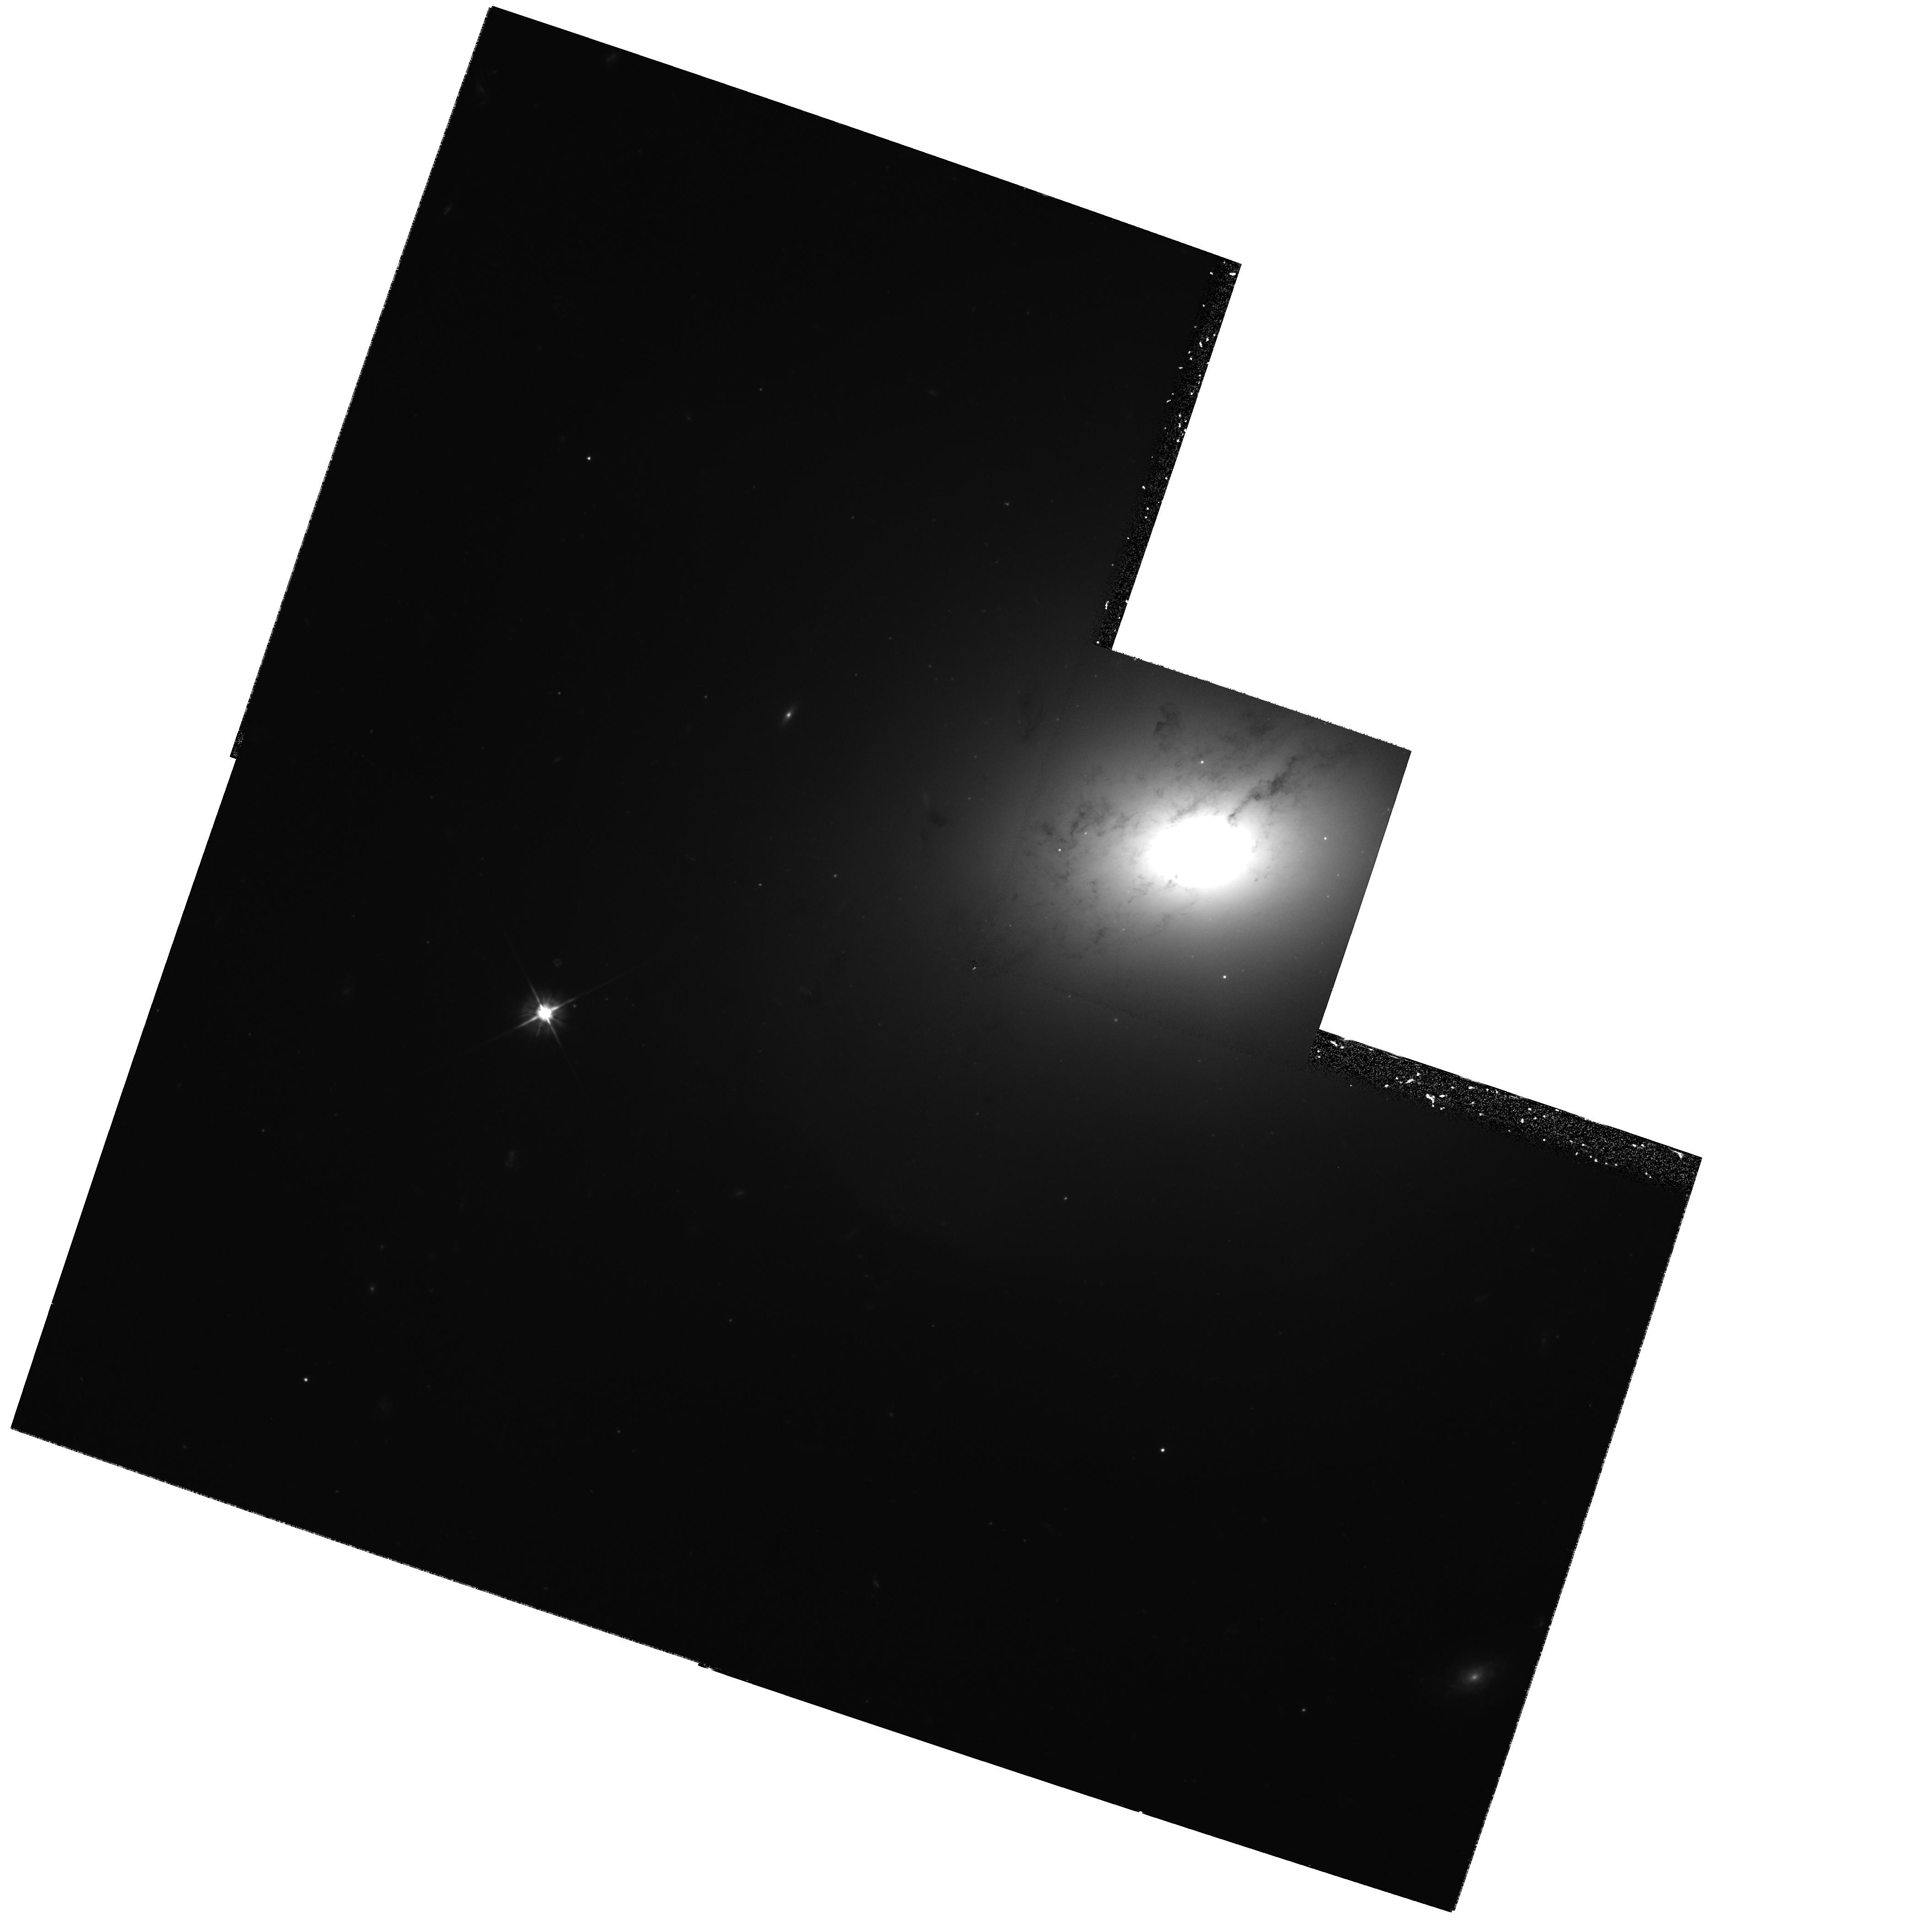
Target: NGC5018
Instrument: WFPC2/PC
Filter: F555W
Exposure: 1.2 h
Observation ID: hst_7468_04_wfpc2_pc_f555w_u57104

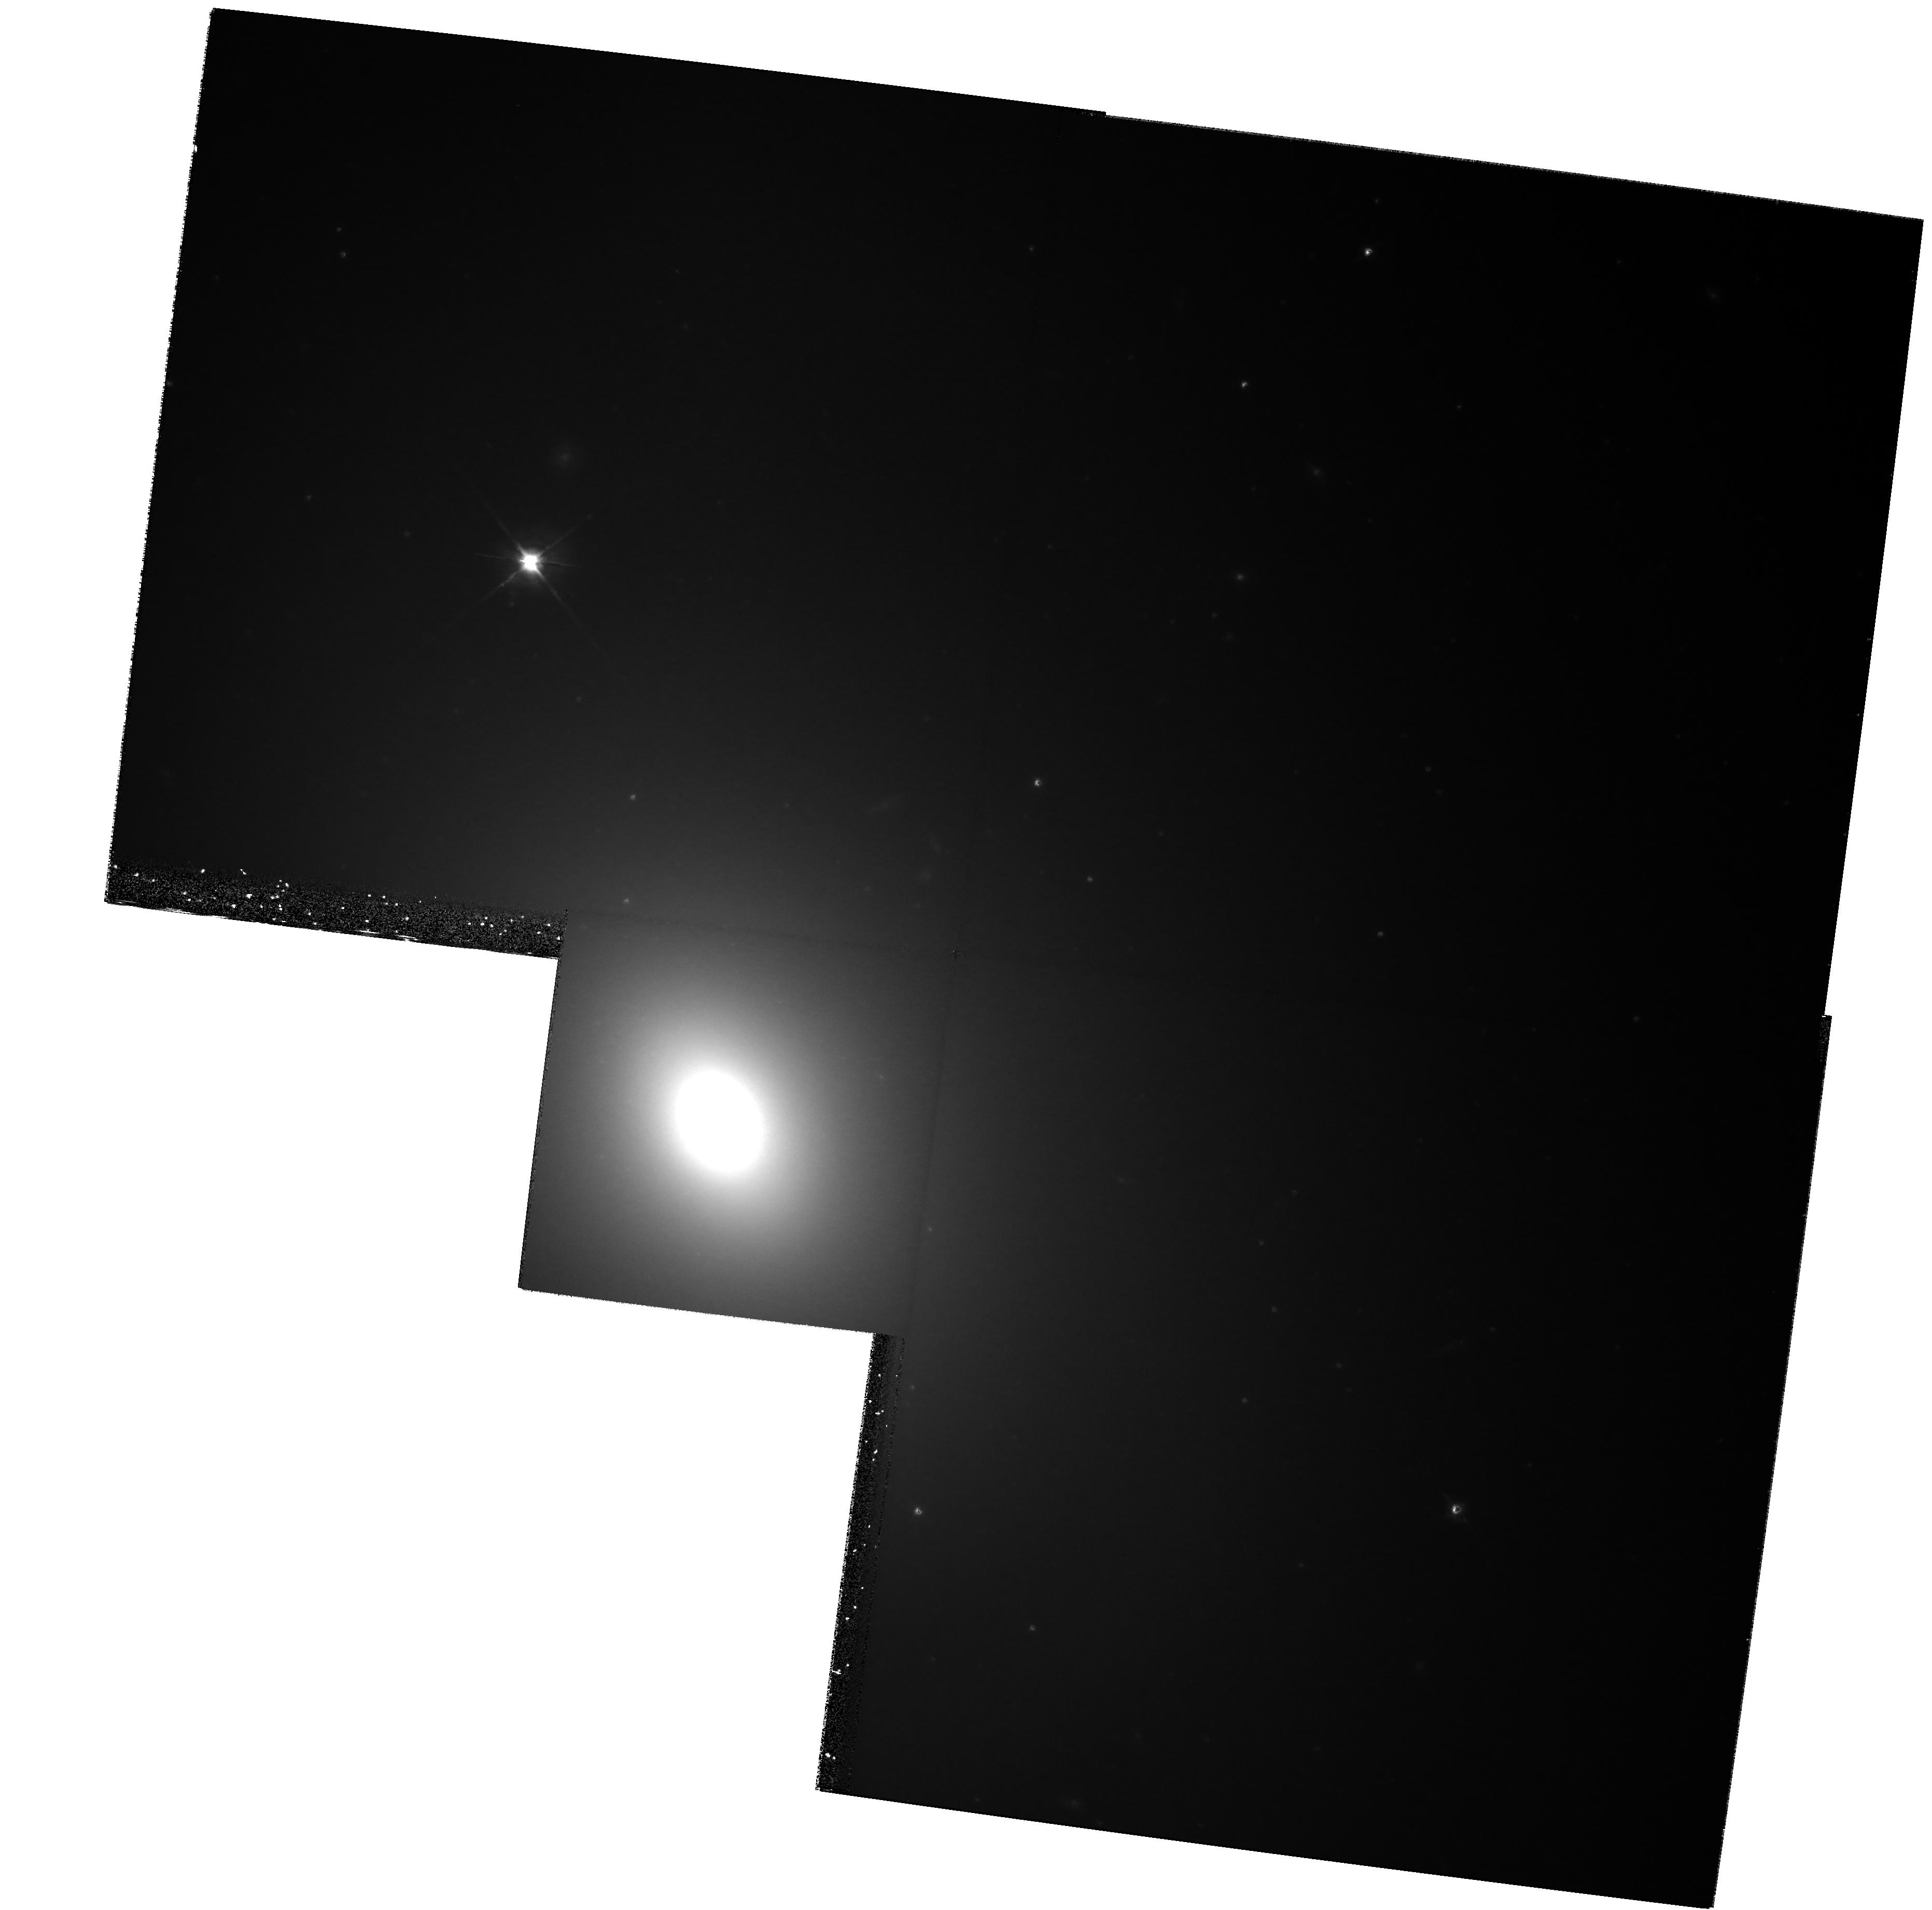
Target: NGC4382
Instrument: WFPC2/PC
Filter: F814W
Exposure: 54 min
Observation ID: hst_7468_03_wfpc2_pc_f814w_u57103

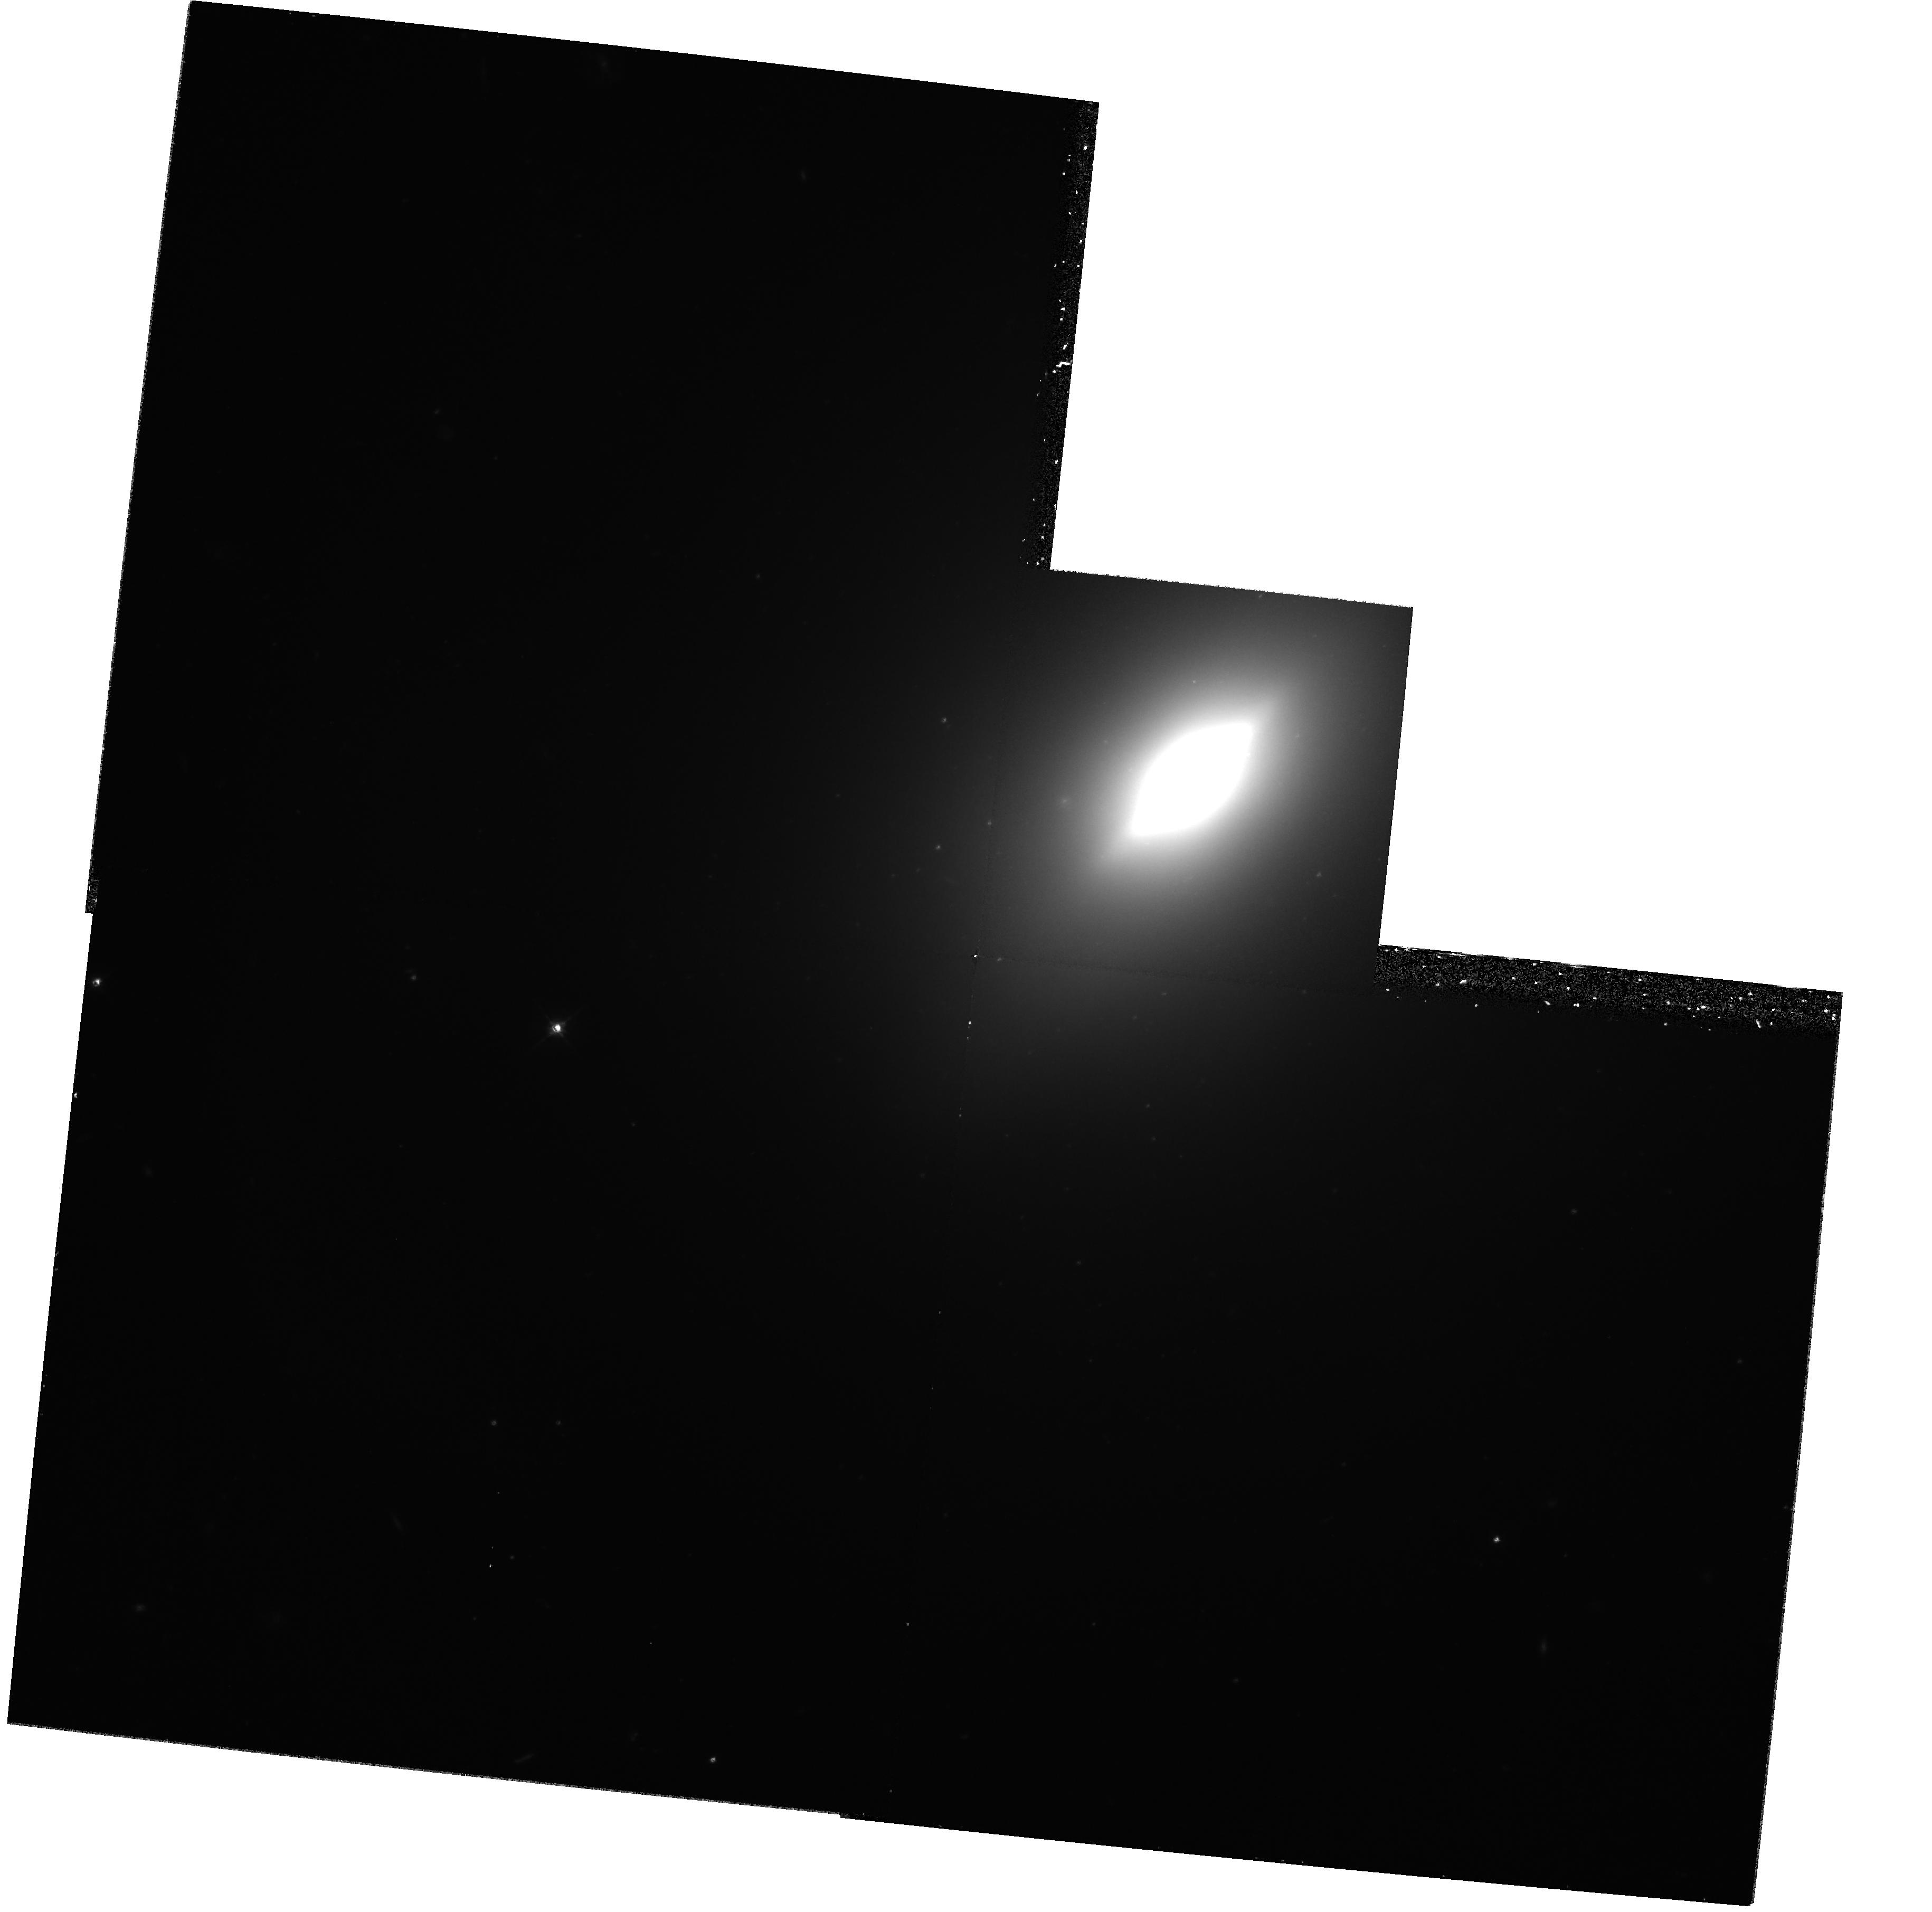
Target: NGC3610
Instrument: WFPC2/PC
Filter: F555W
Exposure: 1.3 h
Observation ID: hst_7468_02_wfpc2_pc_f555w_u57102

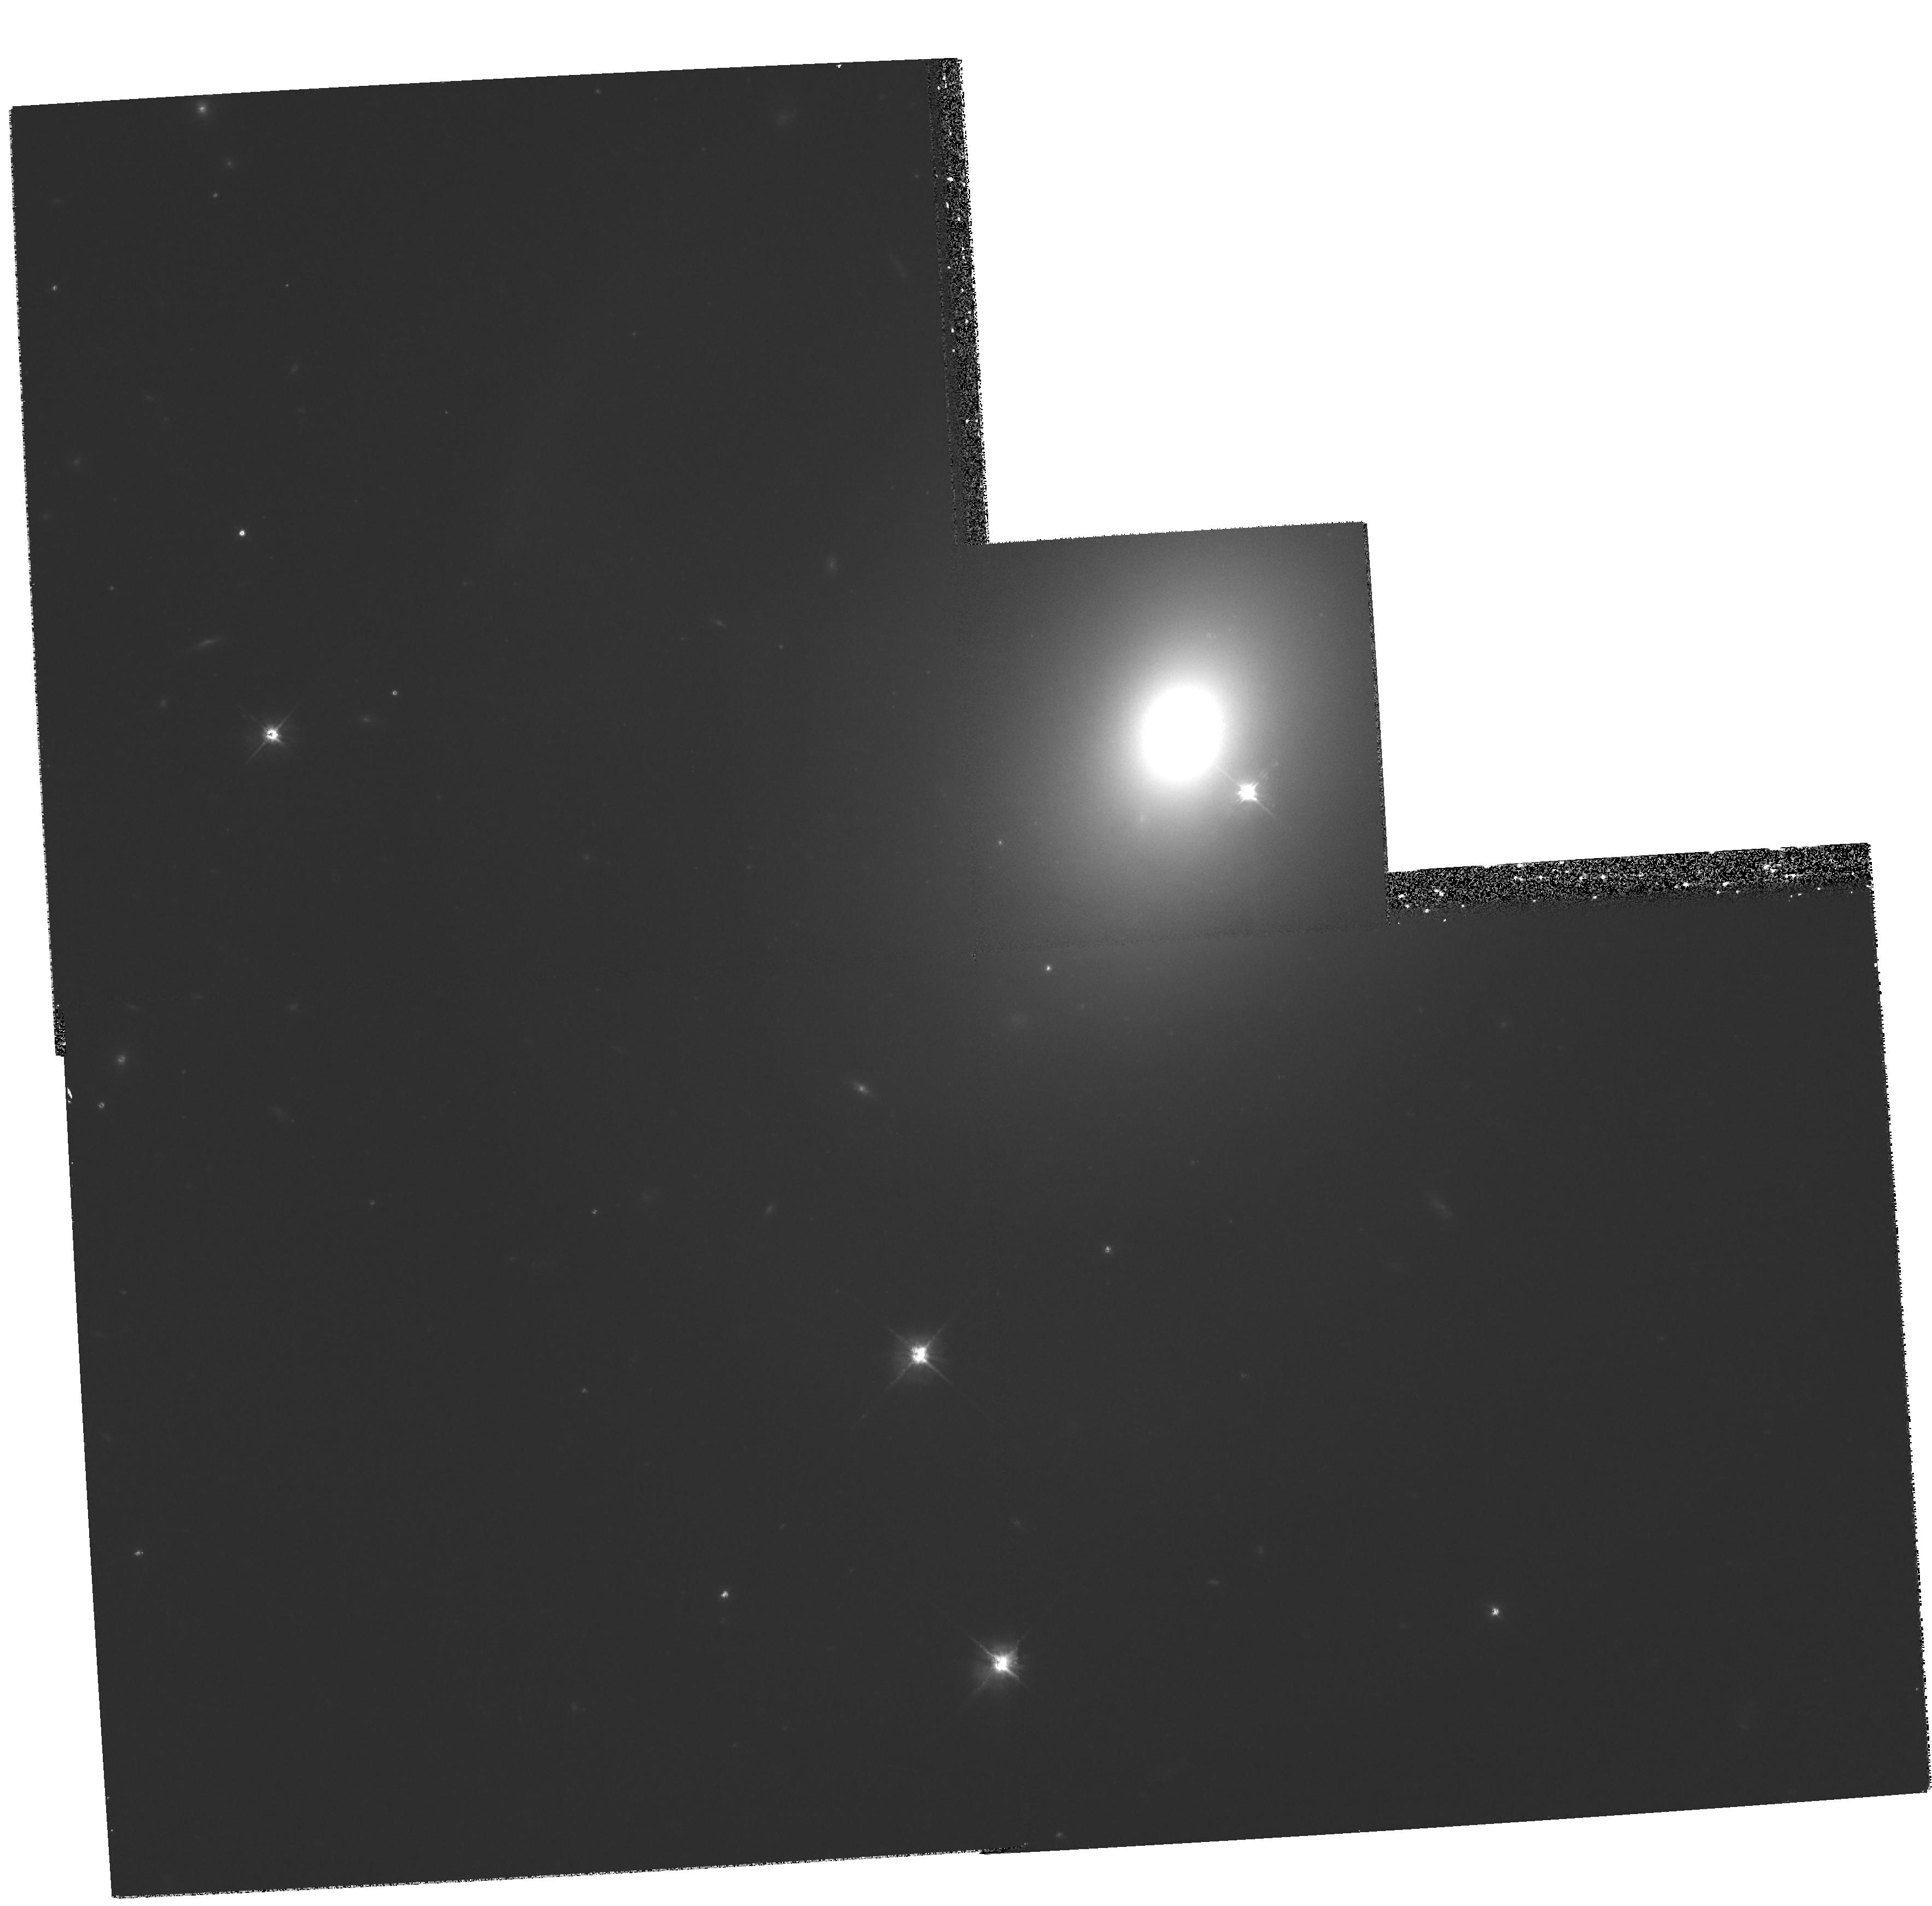
Target: NGC2865
Instrument: WFPC2/PC
Filter: F555W
Exposure: 48 min
Observation ID: hst_7468_01_wfpc2_pc_f555w_u57101

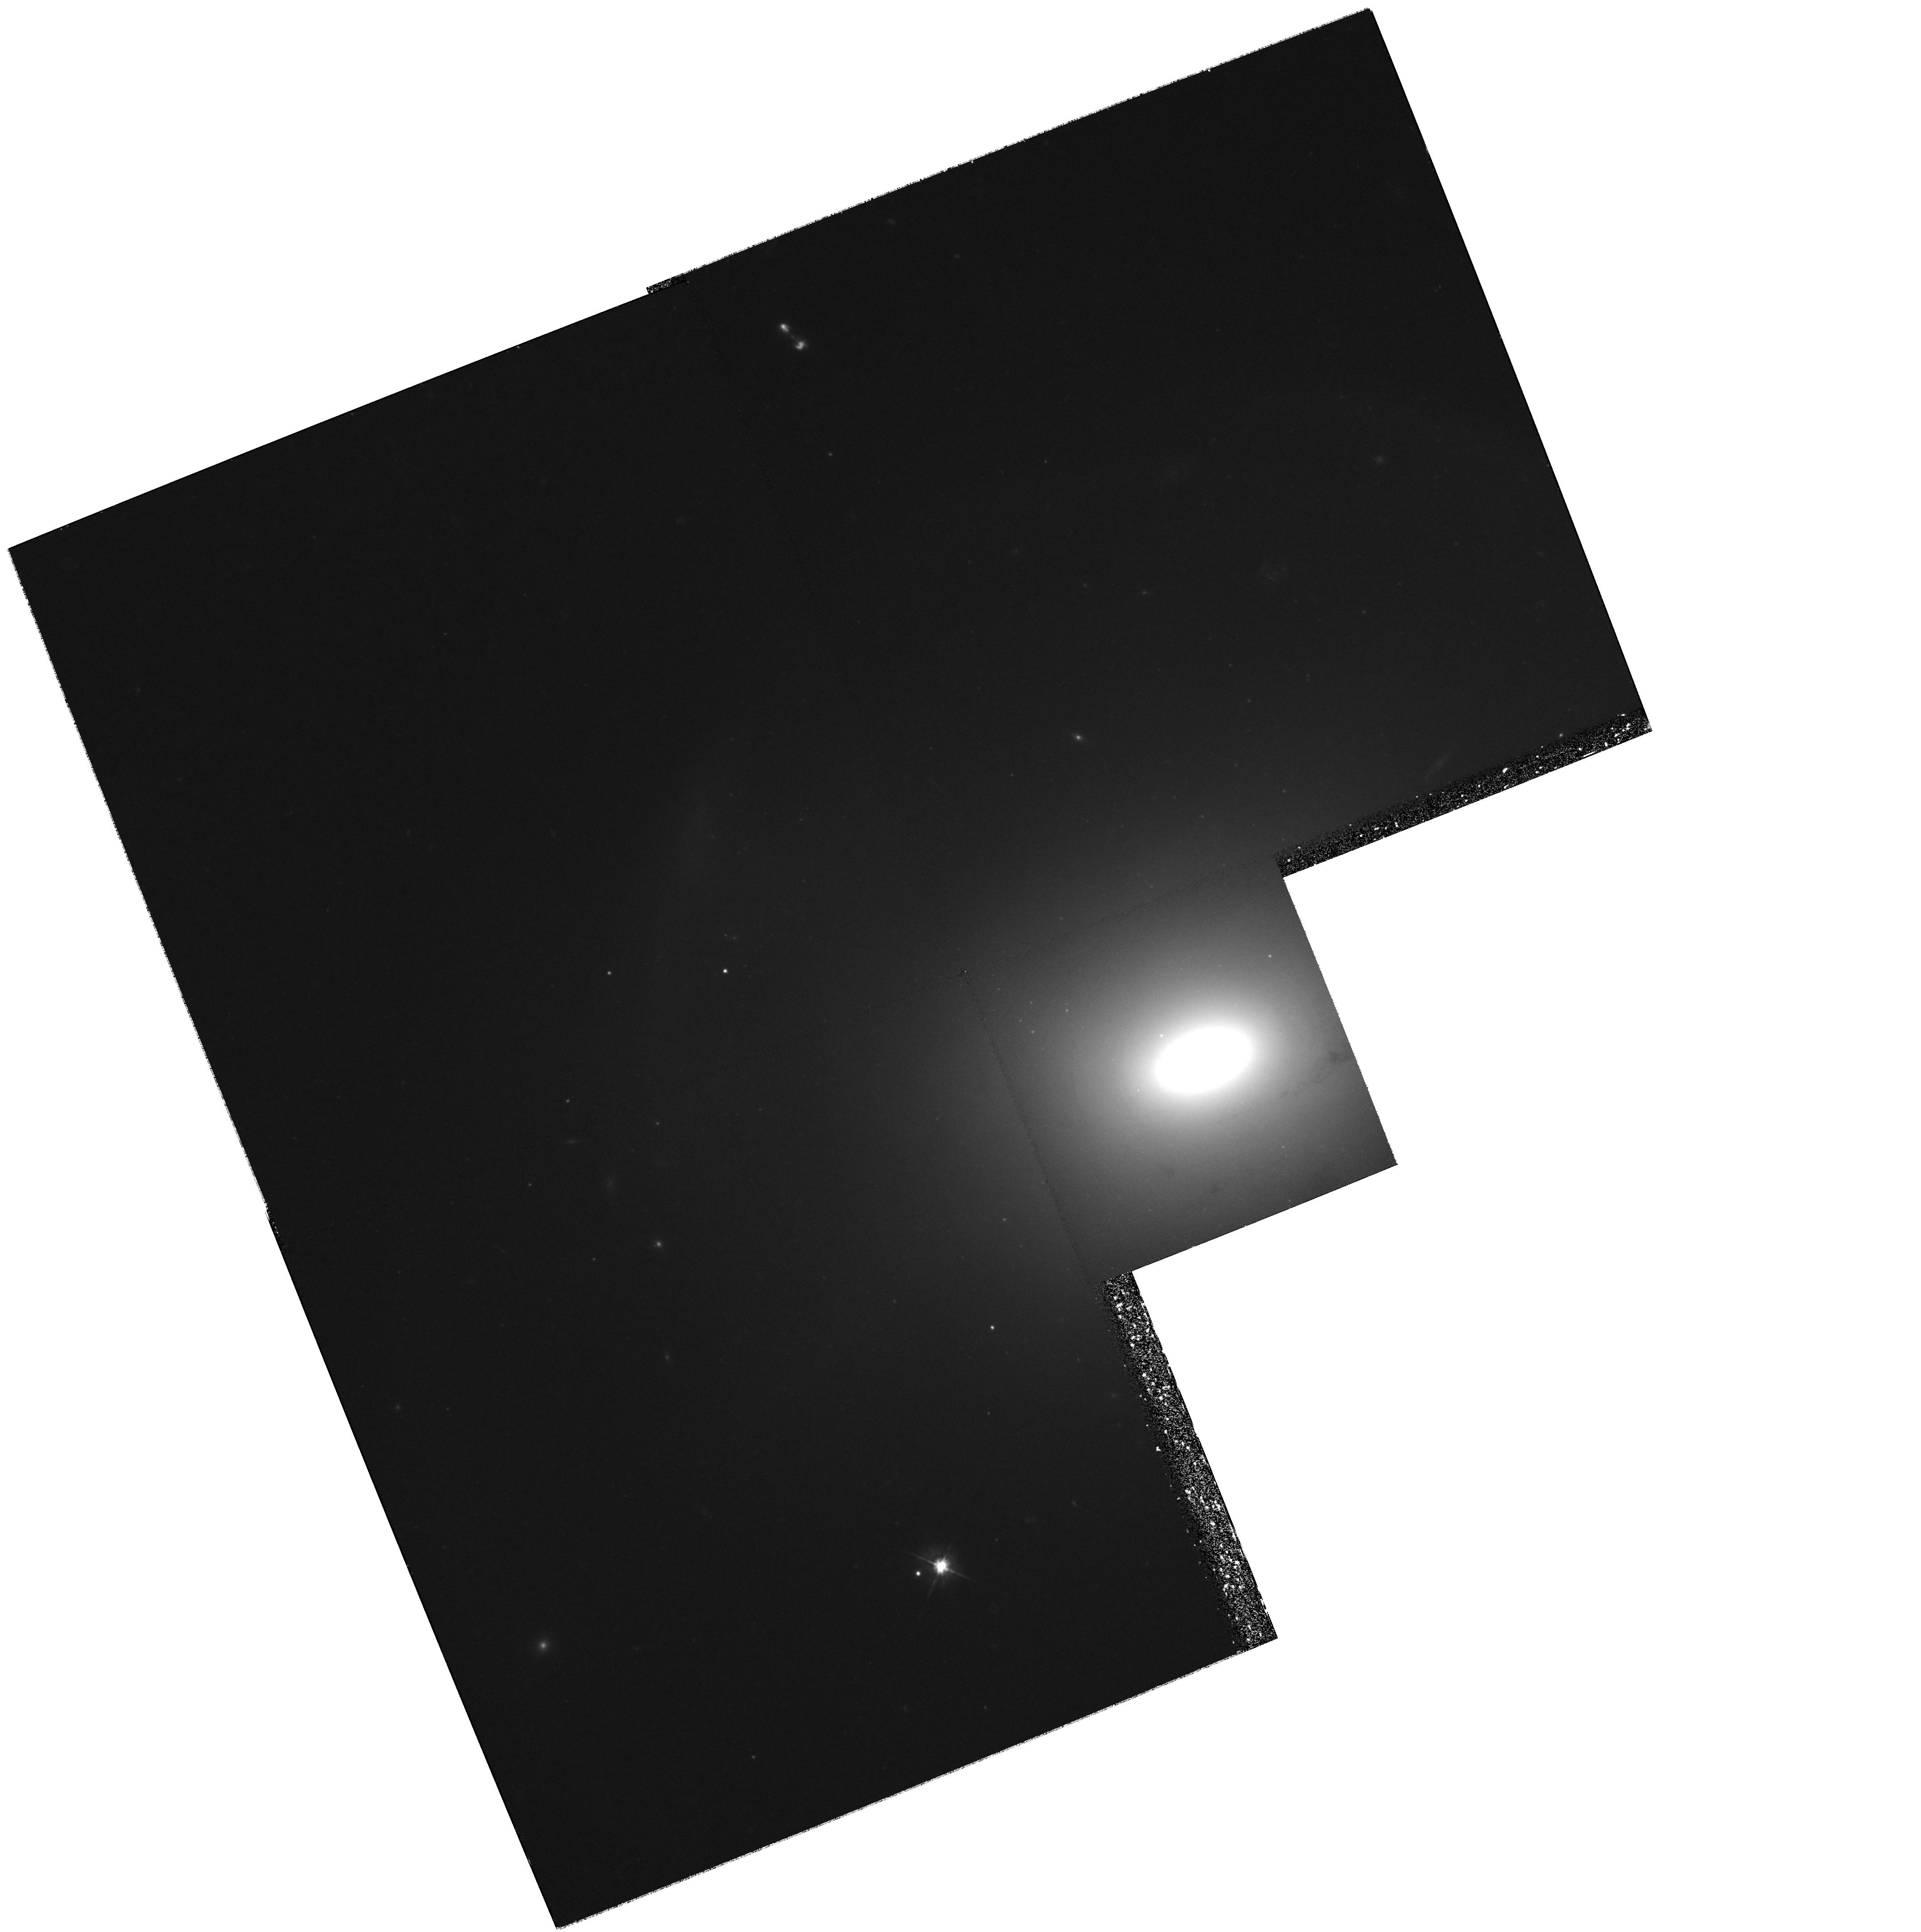
Target: NGC7585
Instrument: WFPC2/PC
Filter: F555W
Exposure: 1.2 h
Observation ID: hst_7468_05_wfpc2_pc_f555w_u57105

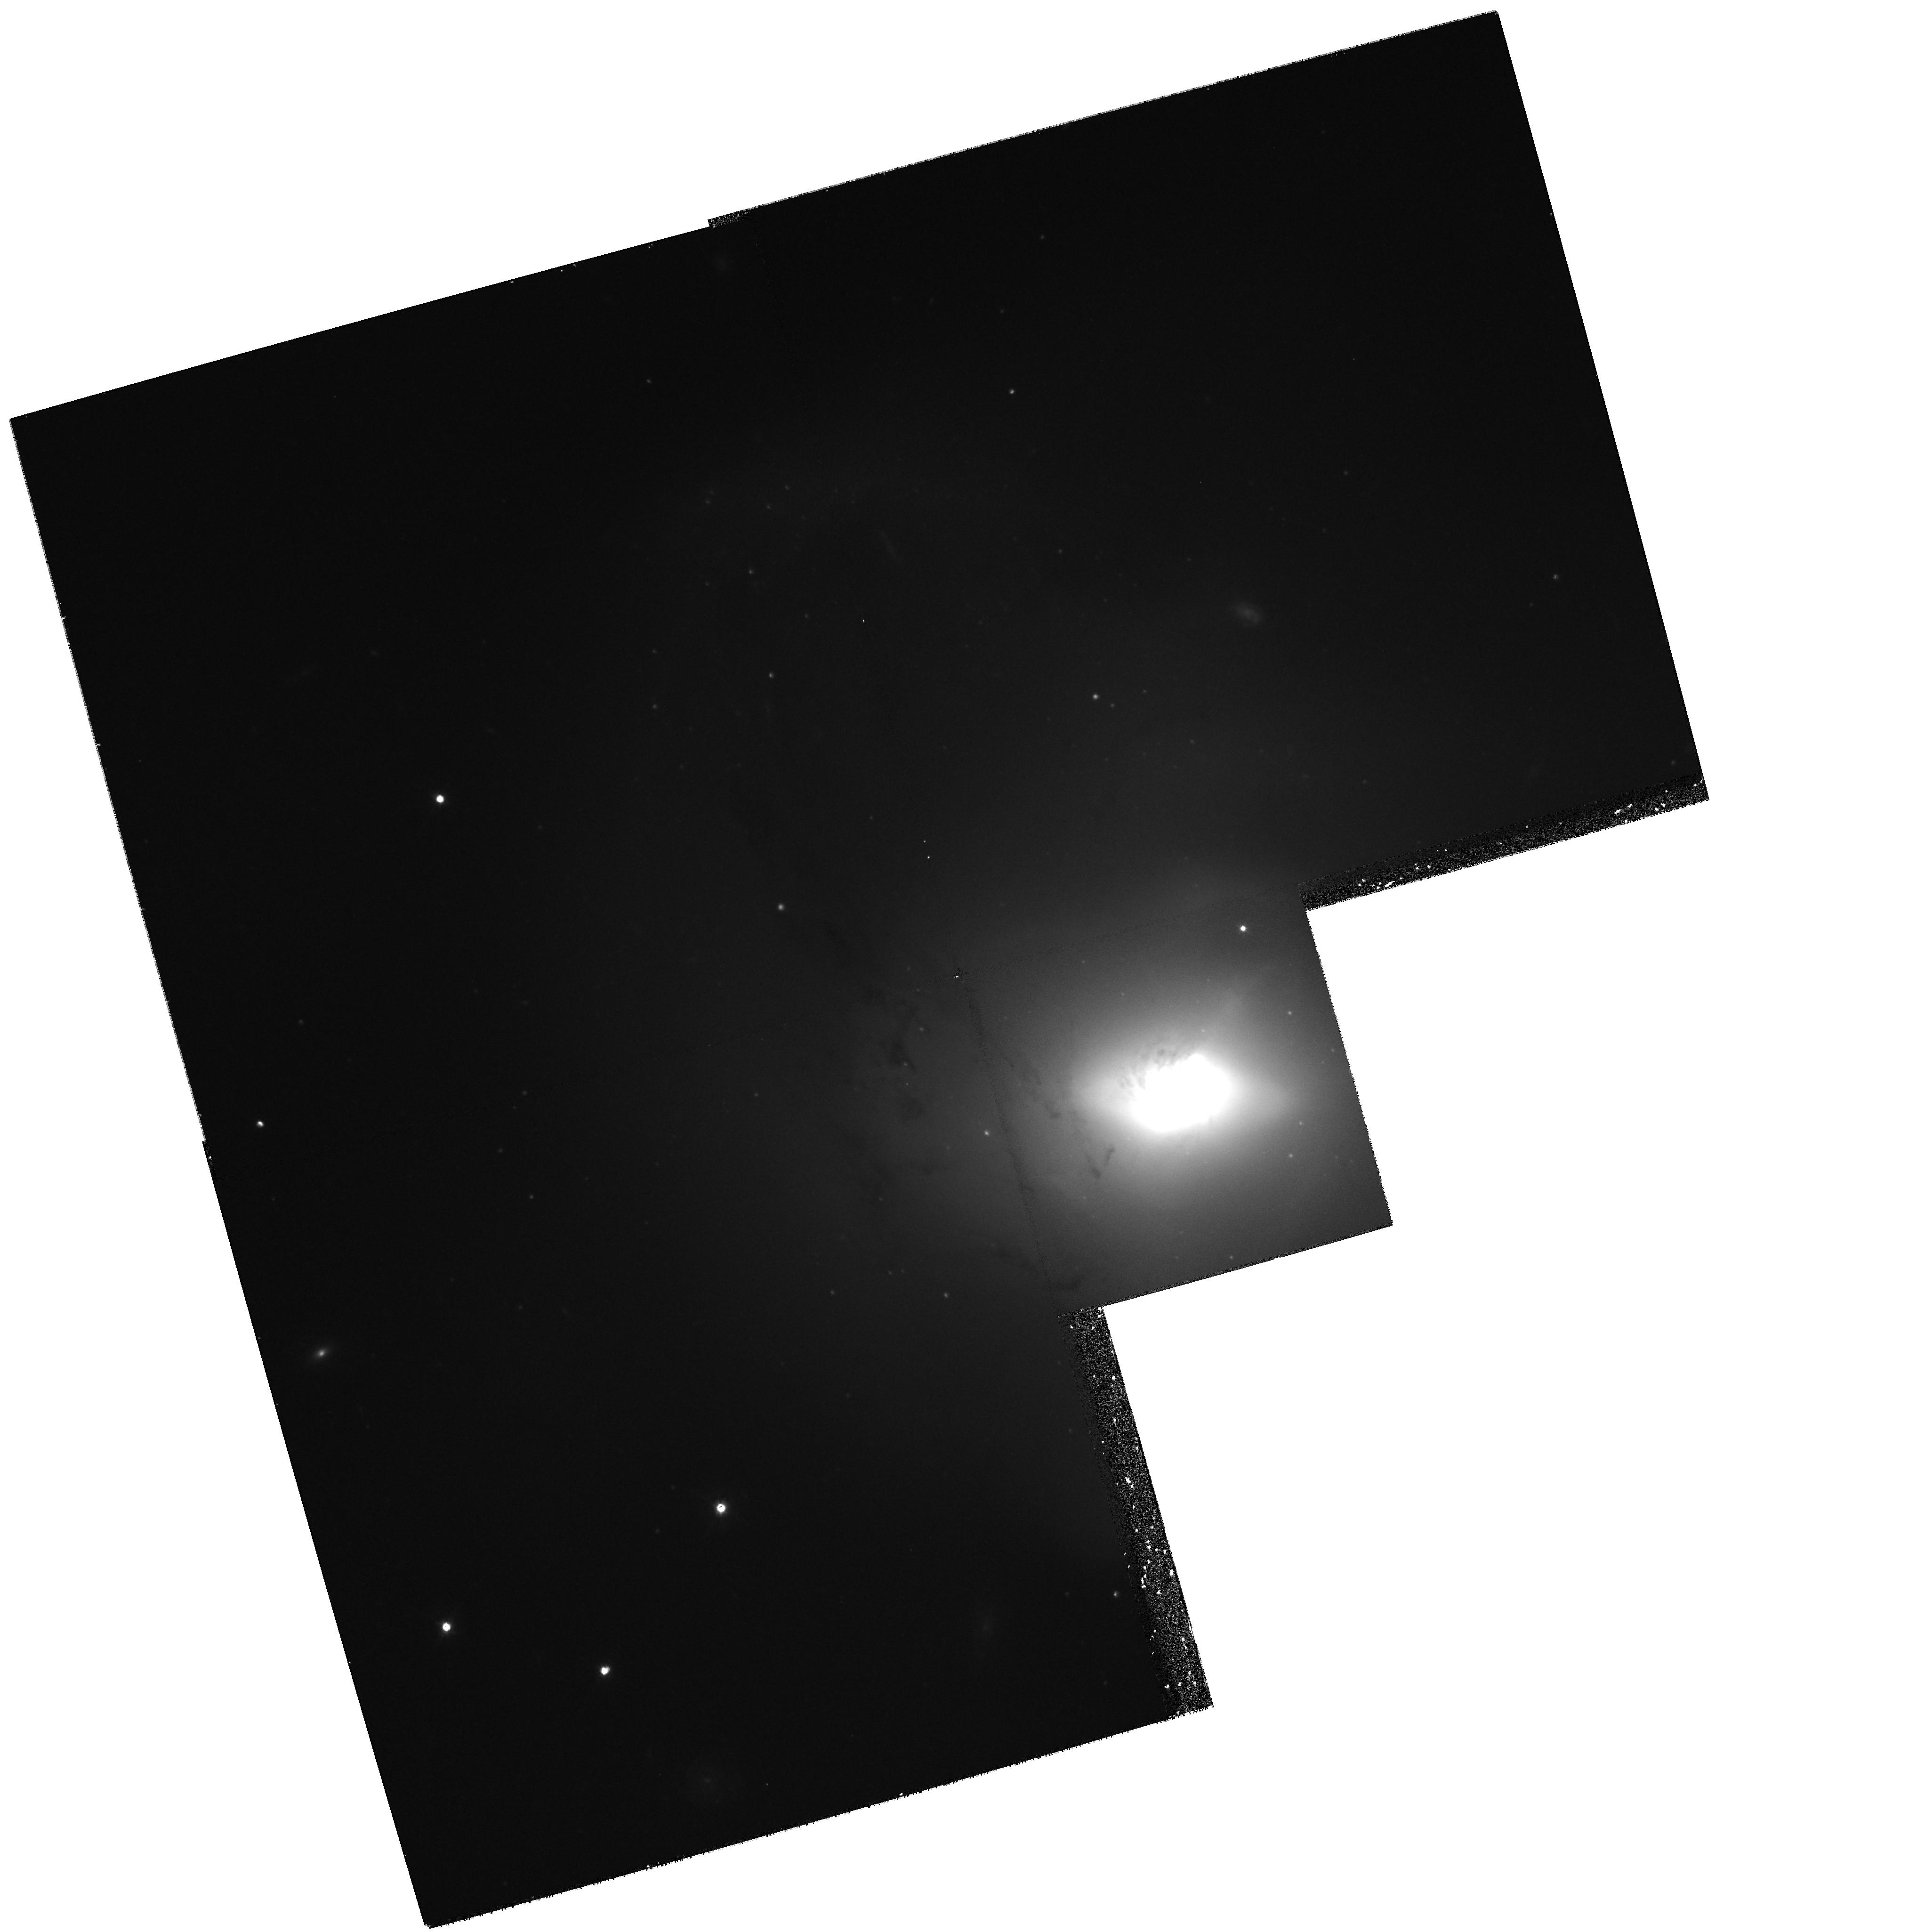
Target: NGC7727
Instrument: WFPC2/PC
Filter: F555W
Exposure: 36 min
Observation ID: hst_7468_06_wfpc2_pc_f555w_u57106

YOUNG GLOBULAR CLUSTERS IN MERGER REMNANTS -- PART 4 (PI: Schweizer, Francois)

Mergers seem to have played a major role in determining the shapes and dynamics of E and S0 galaxies. A few galactic mergers still occur and offer valuable clues to past evolutionary processes. Young globular star clusters formed during mergers hold promise for age-dating recent and ancient such events, besides helping shed light on the cluster-formation process itself. With young globulars in several ongoing mergers and <~1 Gyr old remnants now well studied (NGC4038/39, MGC3256, NGC3921, and NGC7252), we propose to observe six galaxies ranging from about 1-3 Gyr old candidate merger remnants to bona fide ellipticals. The four chosen merger remnants all show signatures of aging major starbursts and are to be searched for young to intermediate-age globulars, while the two E's are rich in fine structure and show evidence for possessing intermediate-age globulars. The proposed new HST observations, supplemented by archival data, aim at (1) measuring high-accuracy V-I color indices to considerably fainter magnitudes than done before, and (2) determining the luminosity functions of first- and second-generation clusters to 2-3 mag past the peak for old globulars. Dithering and deep observations in V and I form a crucial part of our strategy. This program should yield valuable new information on globular-cluster system formation, the specific cluster frequency, and the possible evolution of the luminosity function from a power law for very young clusters to the Gaussian typical of old globulars.